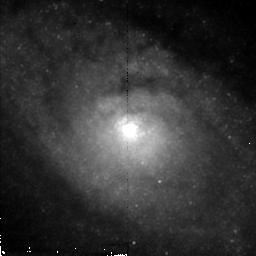
Target: CIRCINUS. Instrument: NICMOS/NIC2. Filter: F212N. Exposure: 43 min. Observation ID: n4imc2020

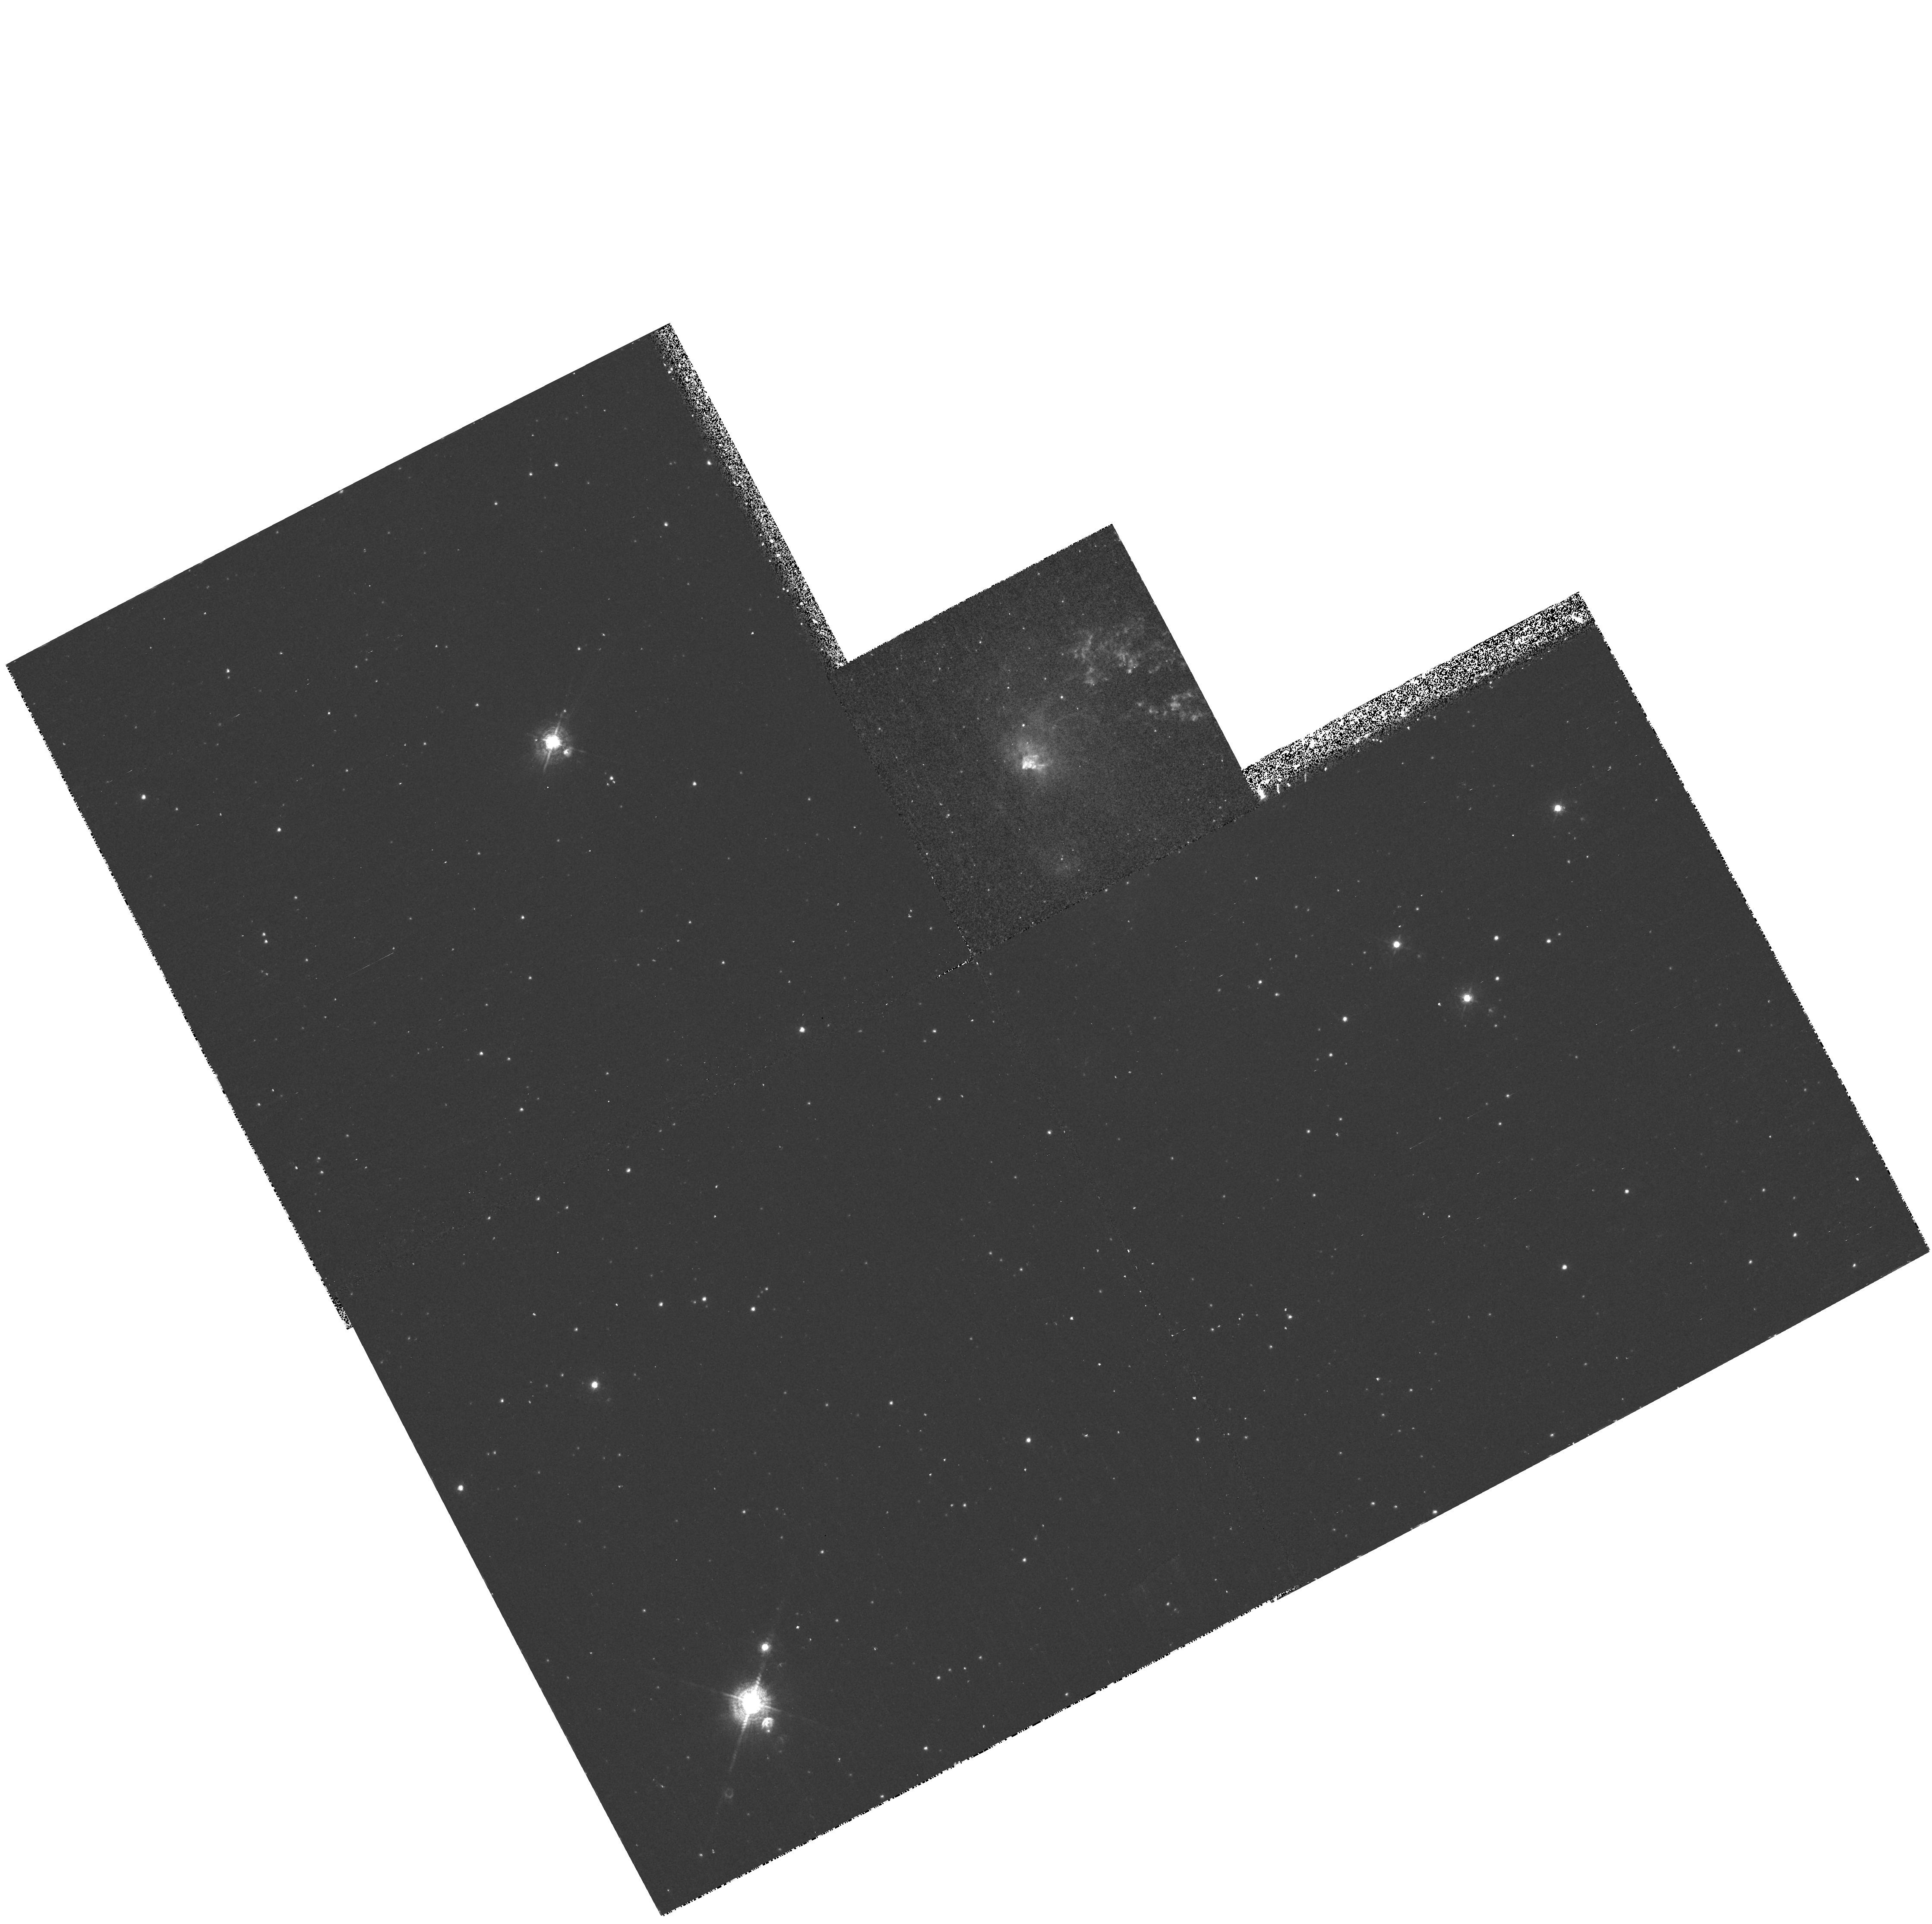
Target: CIRCINUS-CONE. Instrument: WFPC2/PC. Filter: F502N. Exposure: 30 min. Observation ID: hst_7273_01_wfpc2_pc_f502n_u4im01

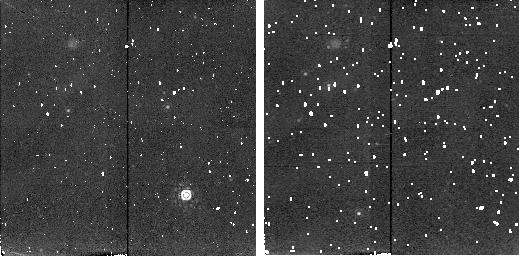
Target: CIRCINUS-BKGD-1. Instrument: NICMOS/NIC2. Filter: F215N. Exposure: 9 min. Observation ID: n4im02020

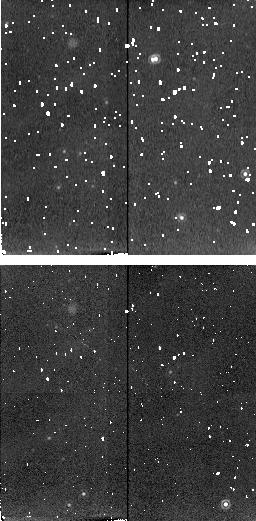
Target: CIRCINUS-BKGD-3. Instrument: NICMOS/NIC2. Filter: F212N. Exposure: 9 min. Observation ID: n4imd2020

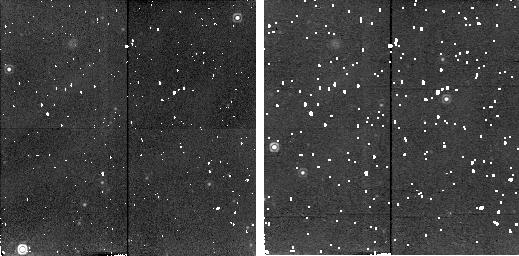
Target: CIRCINUS-BKGD-2. Instrument: NICMOS/NIC2. Filter: F212N. Exposure: 9 min. Observation ID: n4imb2010

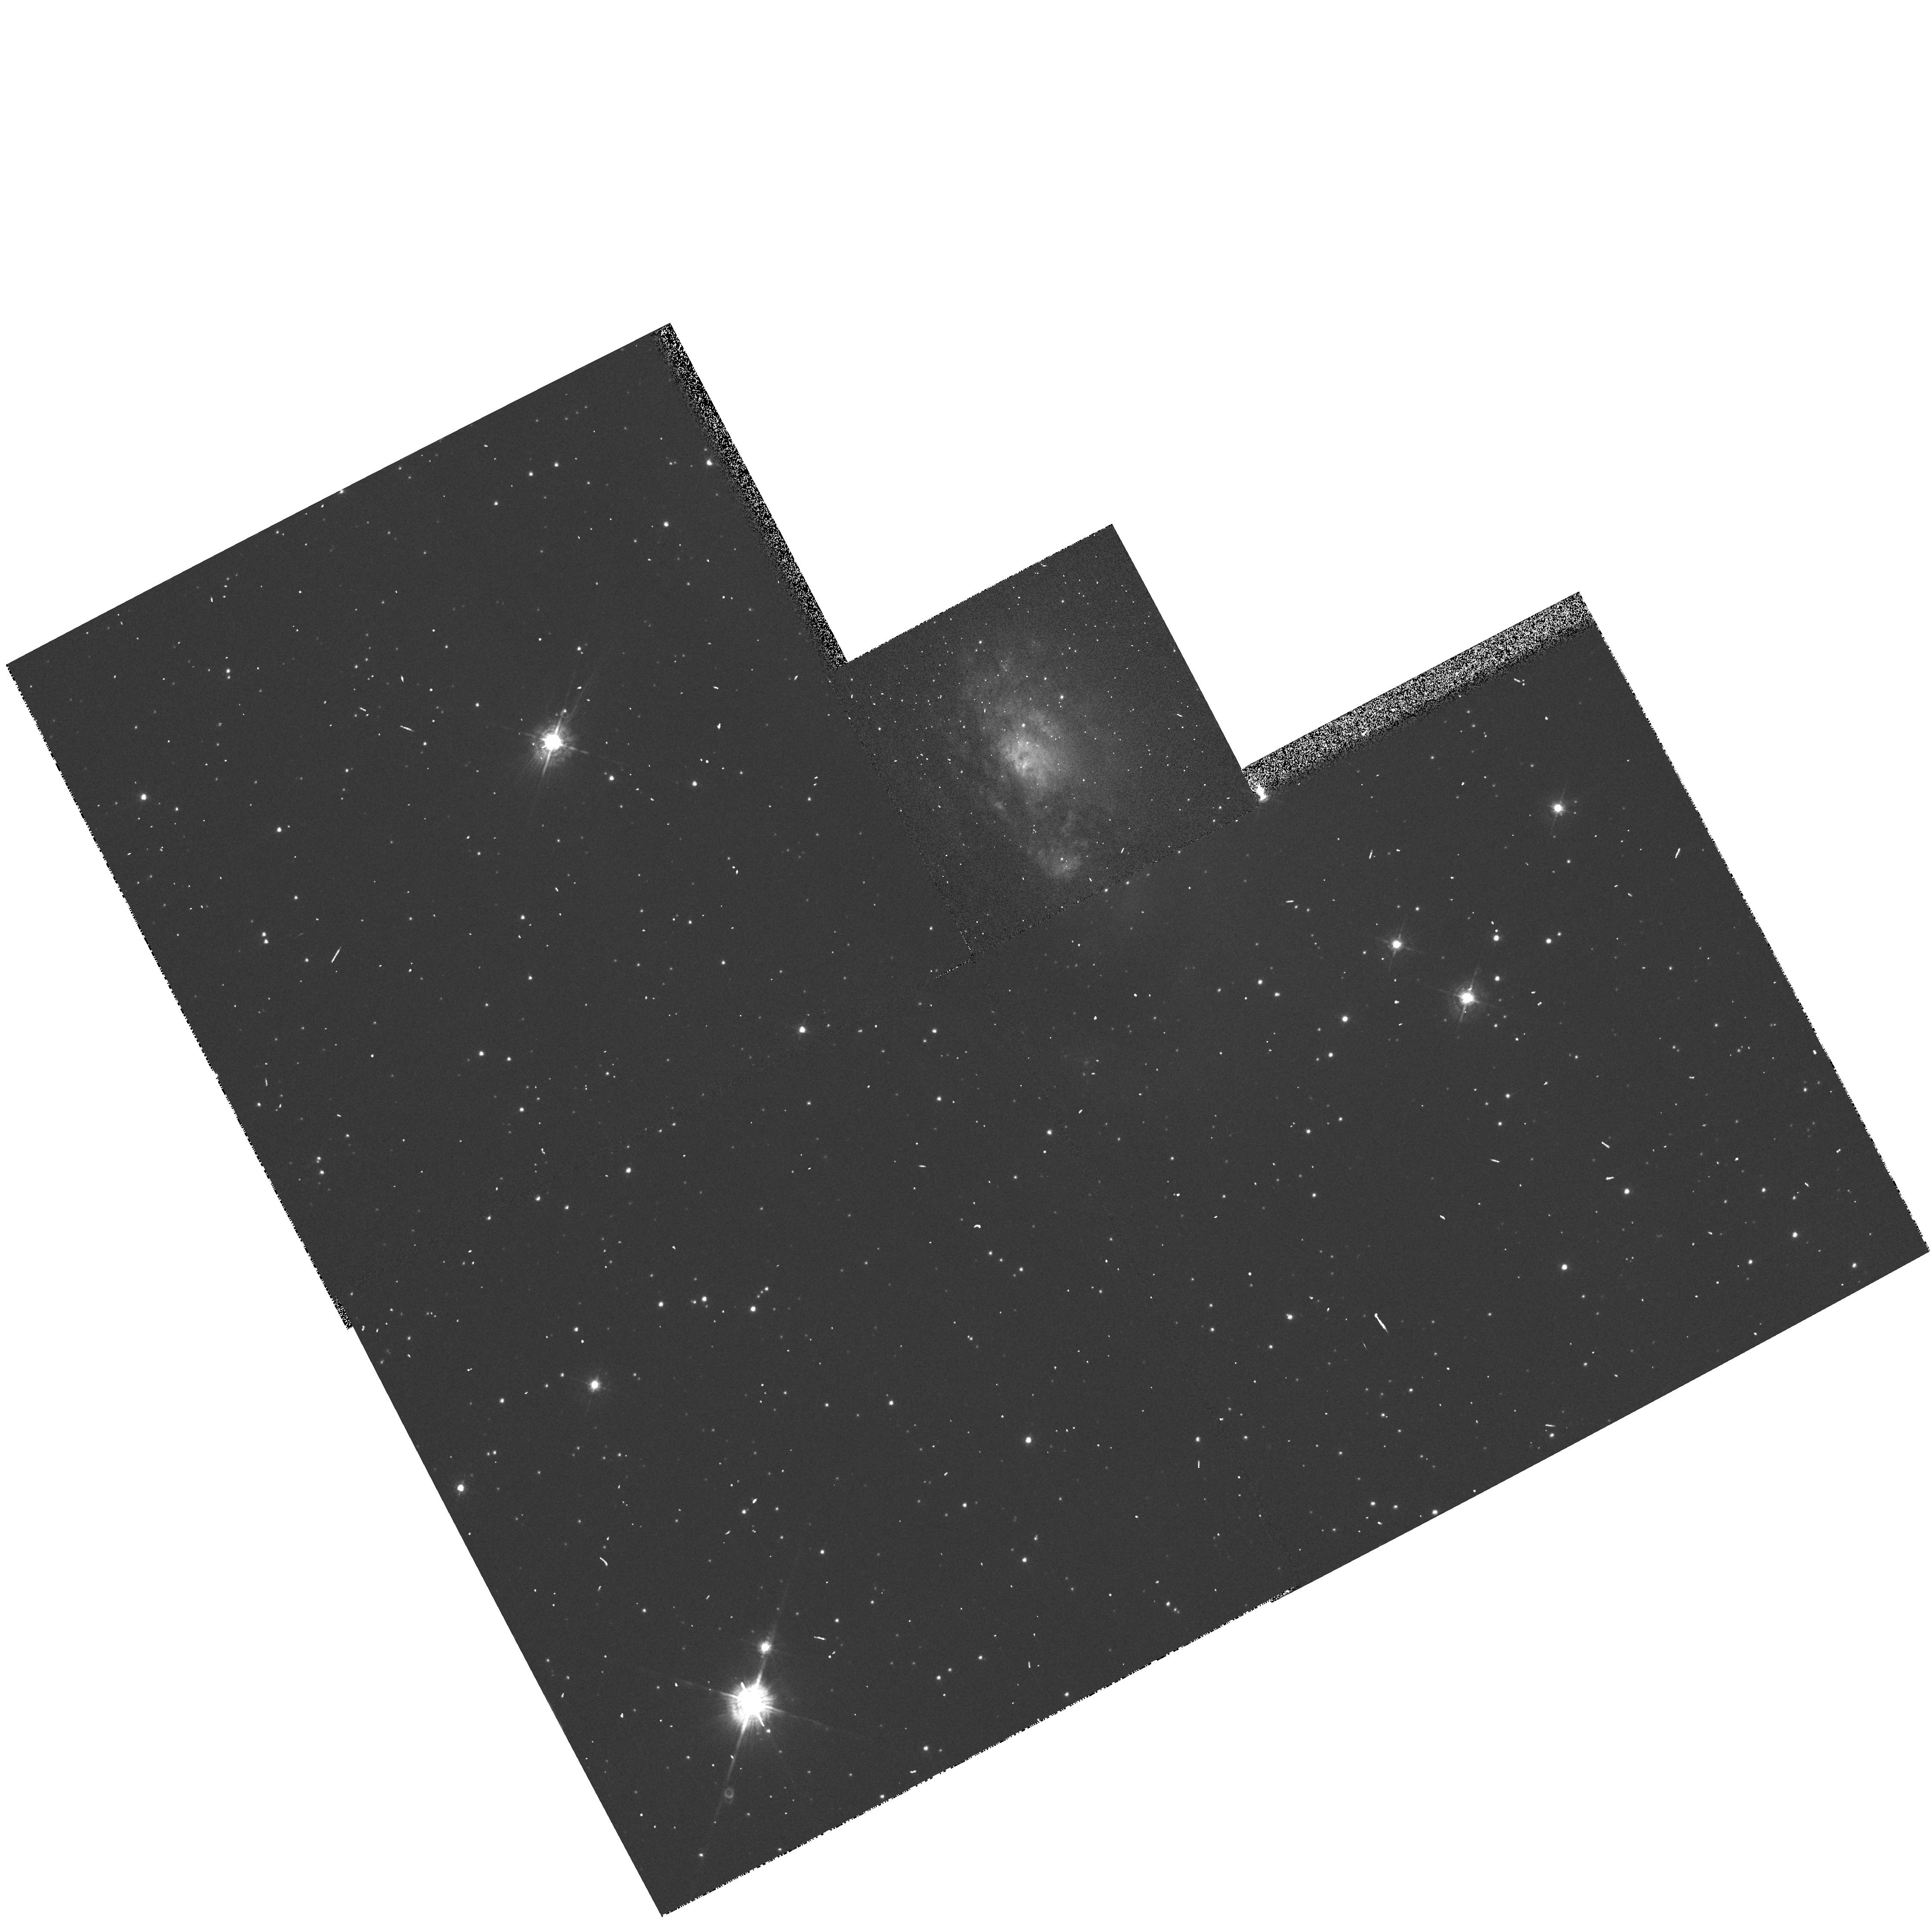
Target: CIRCINUS-CONE. Instrument: WFPC2/PC. Filter: F547M. Exposure: 1 min. Observation ID: hst_7273_01_wfpc2_pc_f547m_u4im01

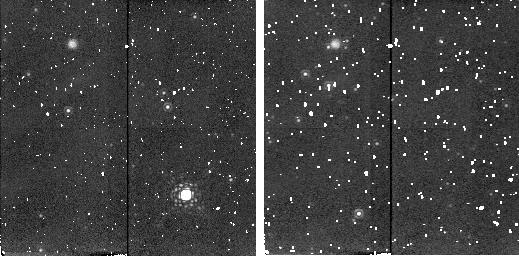
Target: CIRCINUS-BKGD-1. Instrument: NICMOS/NIC2. Filter: F204M. Exposure: 4 min. Observation ID: n4im02030

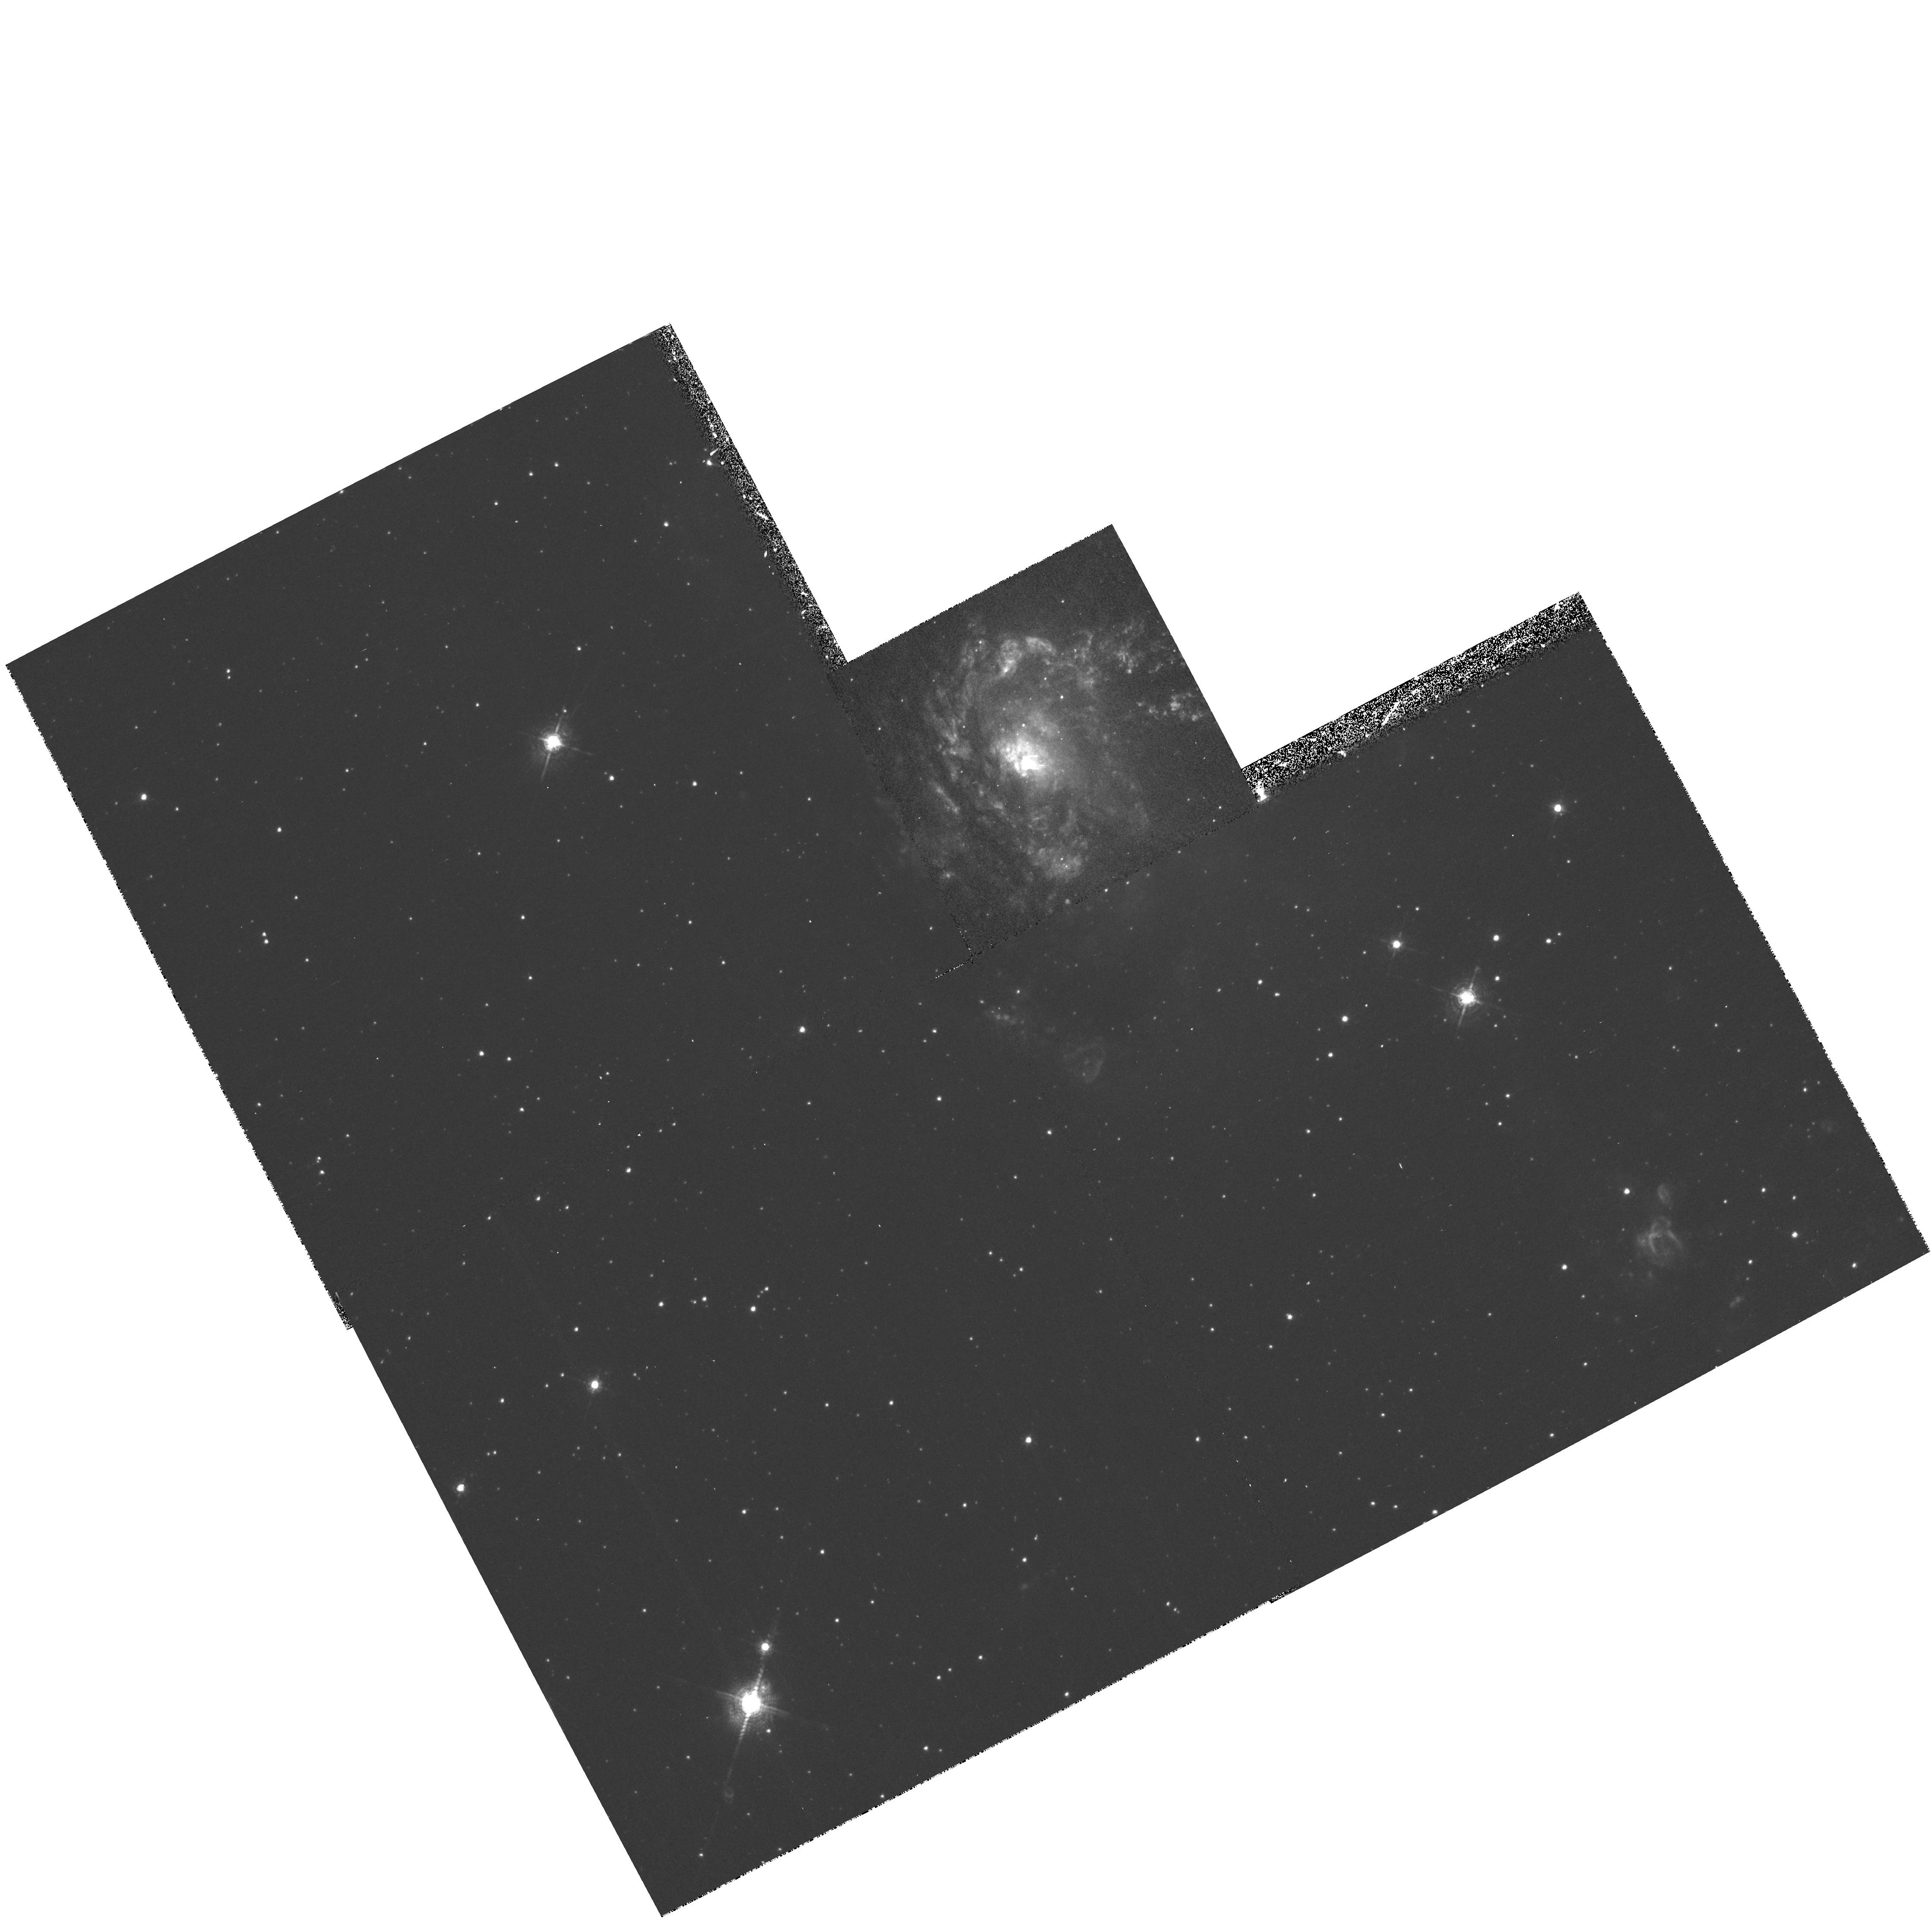
Target: CIRCINUS-CONE. Instrument: WFPC2/PC. Filter: F656N. Exposure: 27 min. Observation ID: hst_7273_01_wfpc2_pc_f656n_u4im01

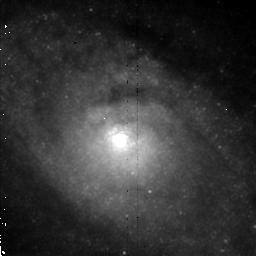
Target: CIRCINUS. Instrument: NICMOS/NIC2. Filter: F215N. Exposure: 55 min. Observation ID: n4ima2030

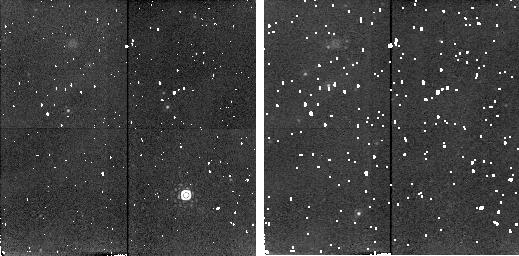
Target: CIRCINUS-BKGD-1. Instrument: NICMOS/NIC2. Filter: F212N. Exposure: 9 min. Observation ID: n4im02010

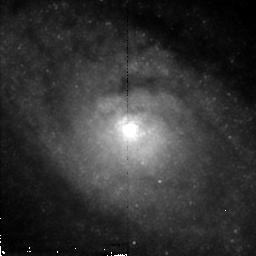
Target: CIRCINUS. Instrument: NICMOS/NIC2. Filter: F215N. Exposure: 55 min. Observation ID: n4imc2030

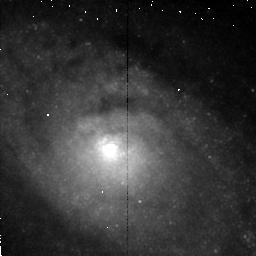
Target: CIRCINUS. Instrument: NICMOS/NIC2. Filter: F212N. Exposure: 9 min. Observation ID: n4ima2010

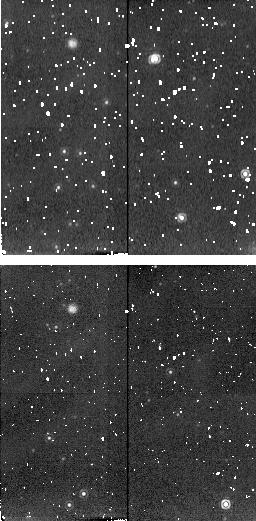
Target: CIRCINUS-BKGD-3. Instrument: NICMOS/NIC2. Filter: F204M. Exposure: 4 min. Observation ID: n4imd2010

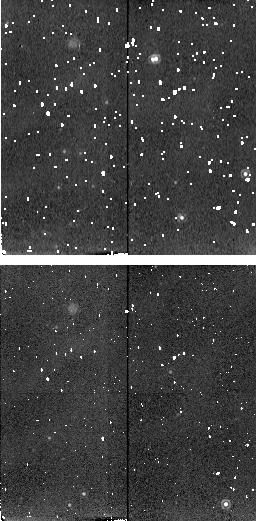
Target: CIRCINUS-BKGD-3. Instrument: NICMOS/NIC2. Filter: F215N. Exposure: 9 min. Observation ID: n4imd2030

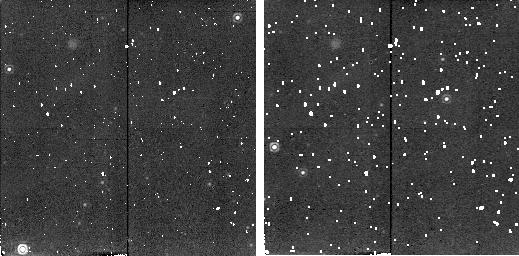
Target: CIRCINUS-BKGD-2. Instrument: NICMOS/NIC2. Filter: F215N. Exposure: 9 min. Observation ID: n4imb2020

The Molecular Torus and Ionized Gas in the Circinus Galaxy (PI: Wilson, Andrew S.)

In the current AGN paradigm, distributions of ionized gas in so-called `ionization cones' are believed to be produced by shadowing of the central source of ionizing radiation by a molecular torus. If this is indeed the case, there should be an excellent correspondence between the locations of the inner edge of the torus and the edge of the inner apex of the cone. HST now offers the capability to test this prediction directly in the nearest Seyfert galaxy with both a large angular size `ionization cone' and a circumnuclear molecular disk. We propose to image the Circinus galaxy (a Seyfert 2 galaxy at 4 Mpc distance) in [OIII] 5007 and HAlpha+[NII] 6548, 6583 on the PC (to map out the ionized gas) and in a molecular hydrogen line at 2.12 Mum (to map out the warm H_2). We expect to resolve both the apex of the cone and the `hole' in the middle of the torus, thus allowing a test of the above scenario. Other benefits include maps of the excitation of the ionized gas (which allows a check on the shadowing scenario) and of the green -- red -- near infrared continuum colors at unprecedented (sub-pc or ~ pc) spatial resolution.